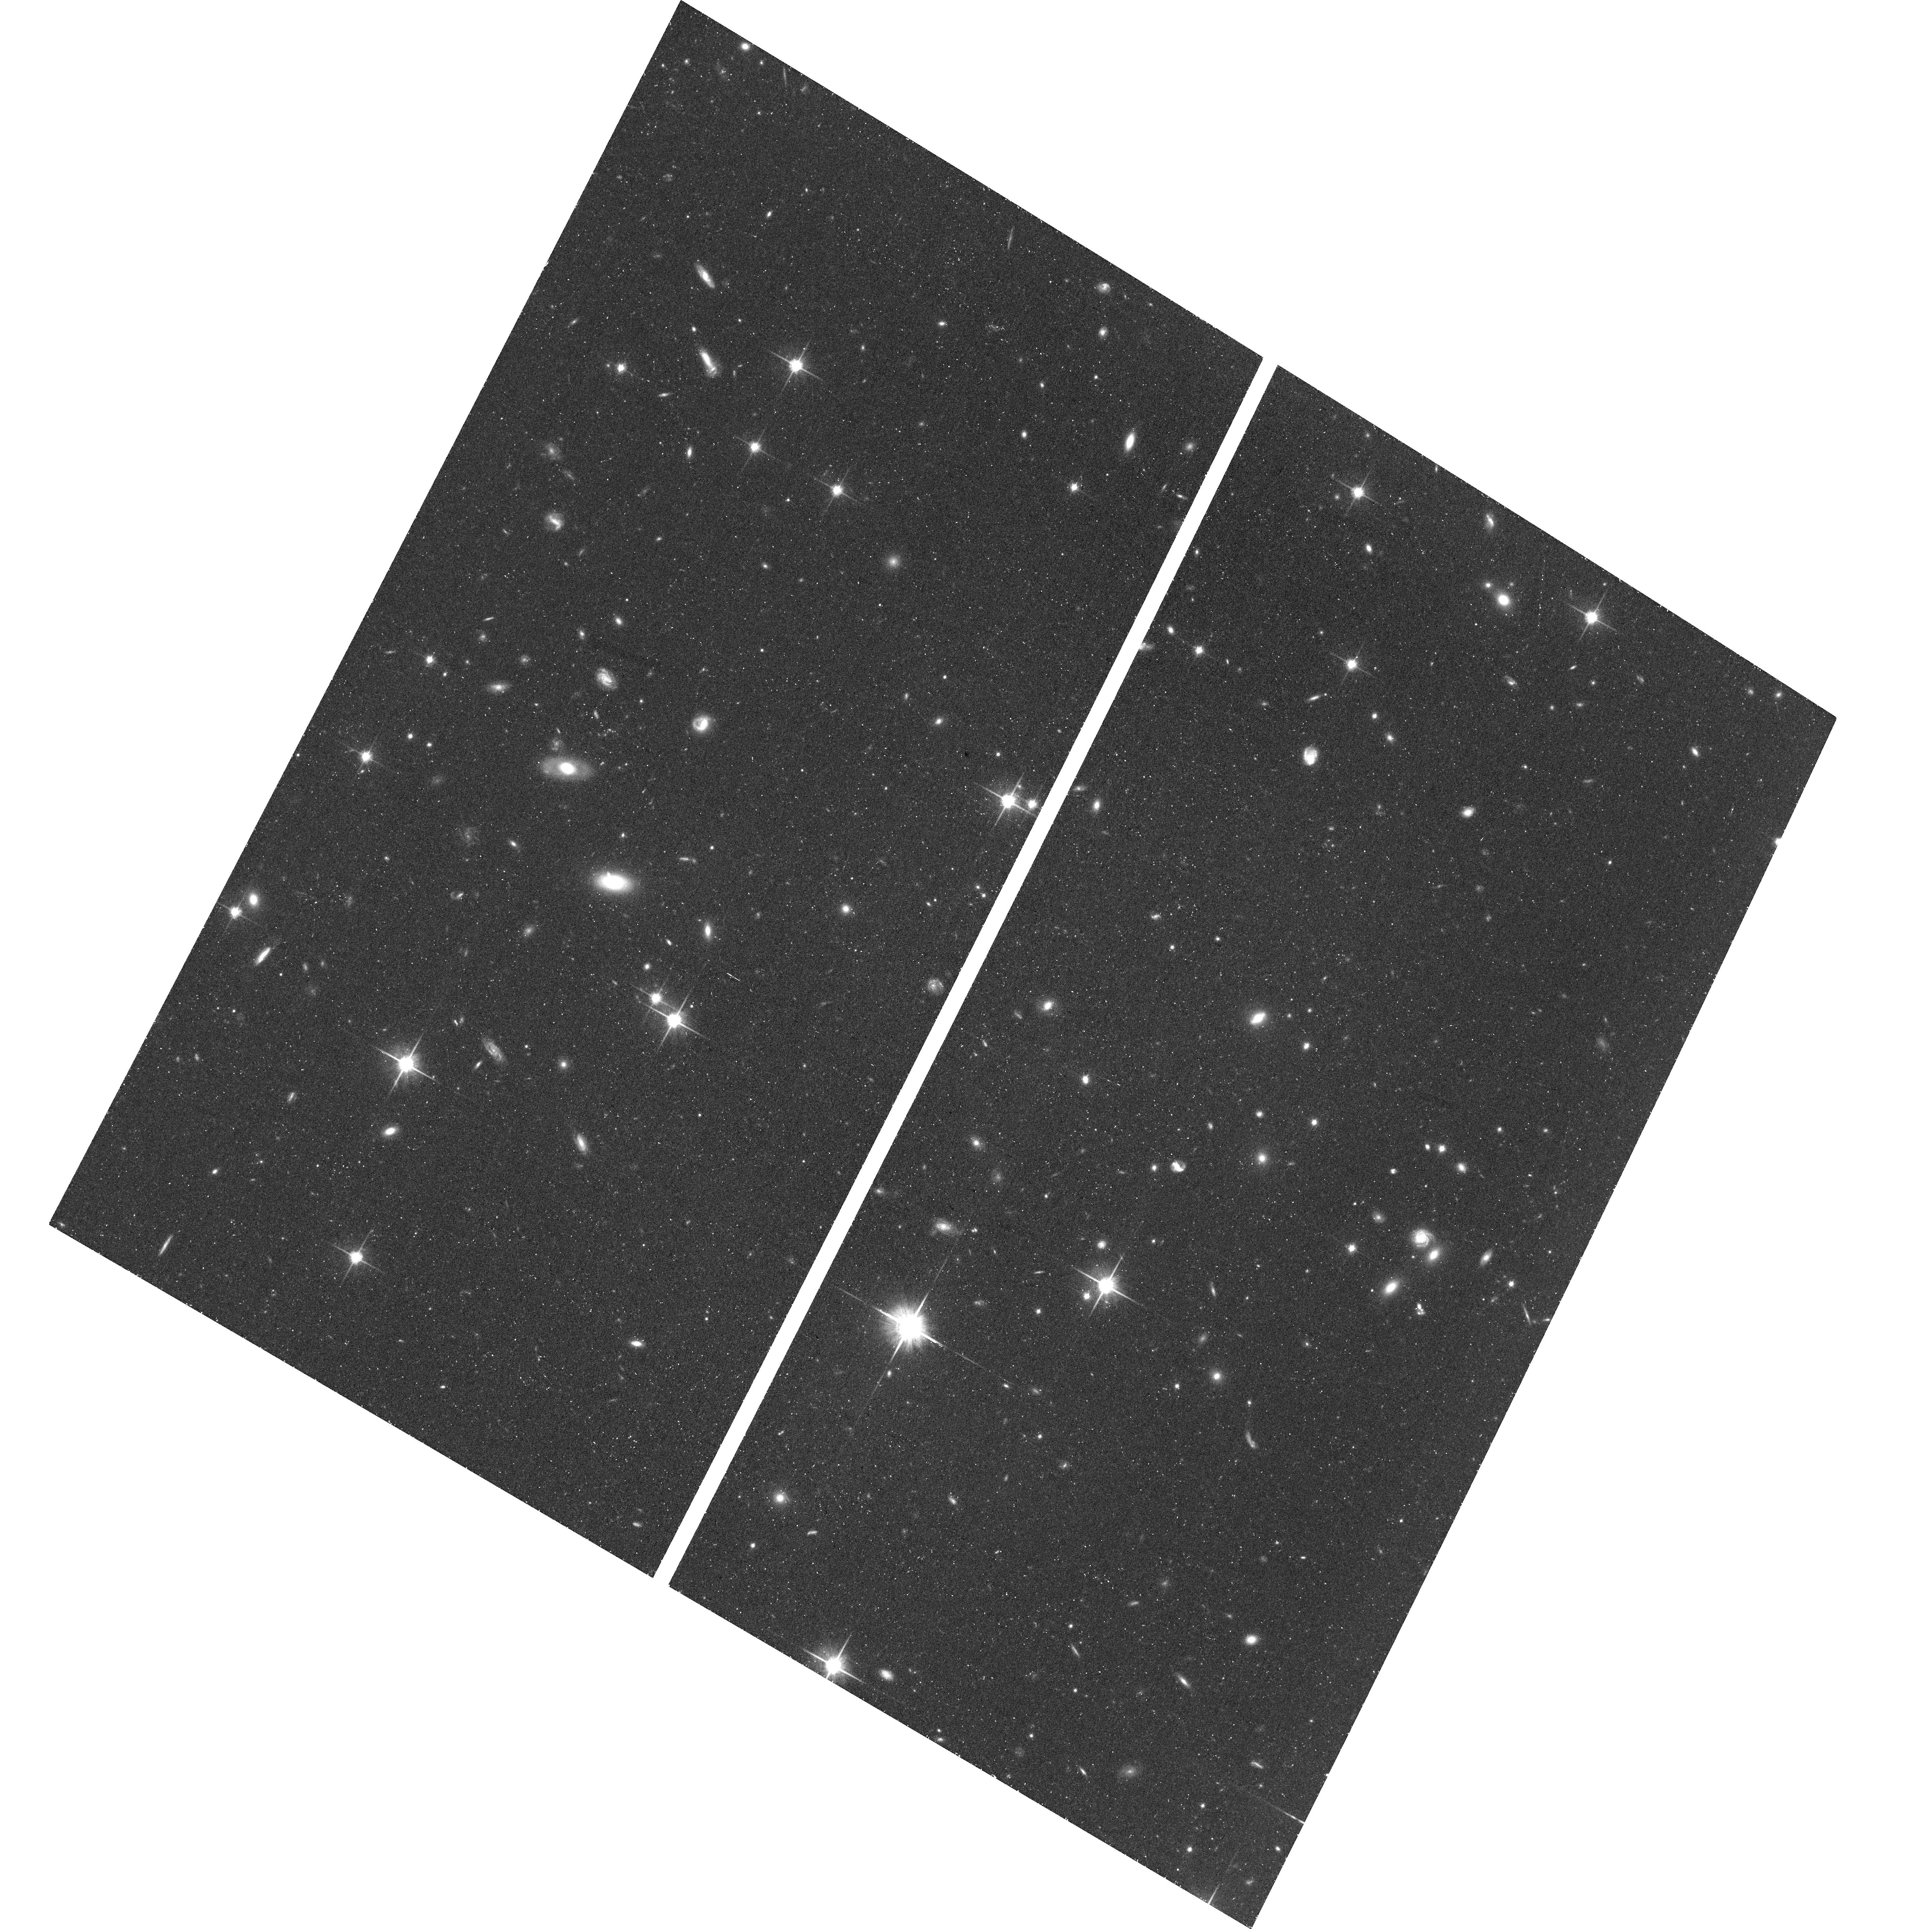
Target: SPT2147-50
Instrument: ACS/WFC
Filter: F814W
Exposure: 43 min
Observation ID: hst_17108_14_acs_wfc_f814w_jev714

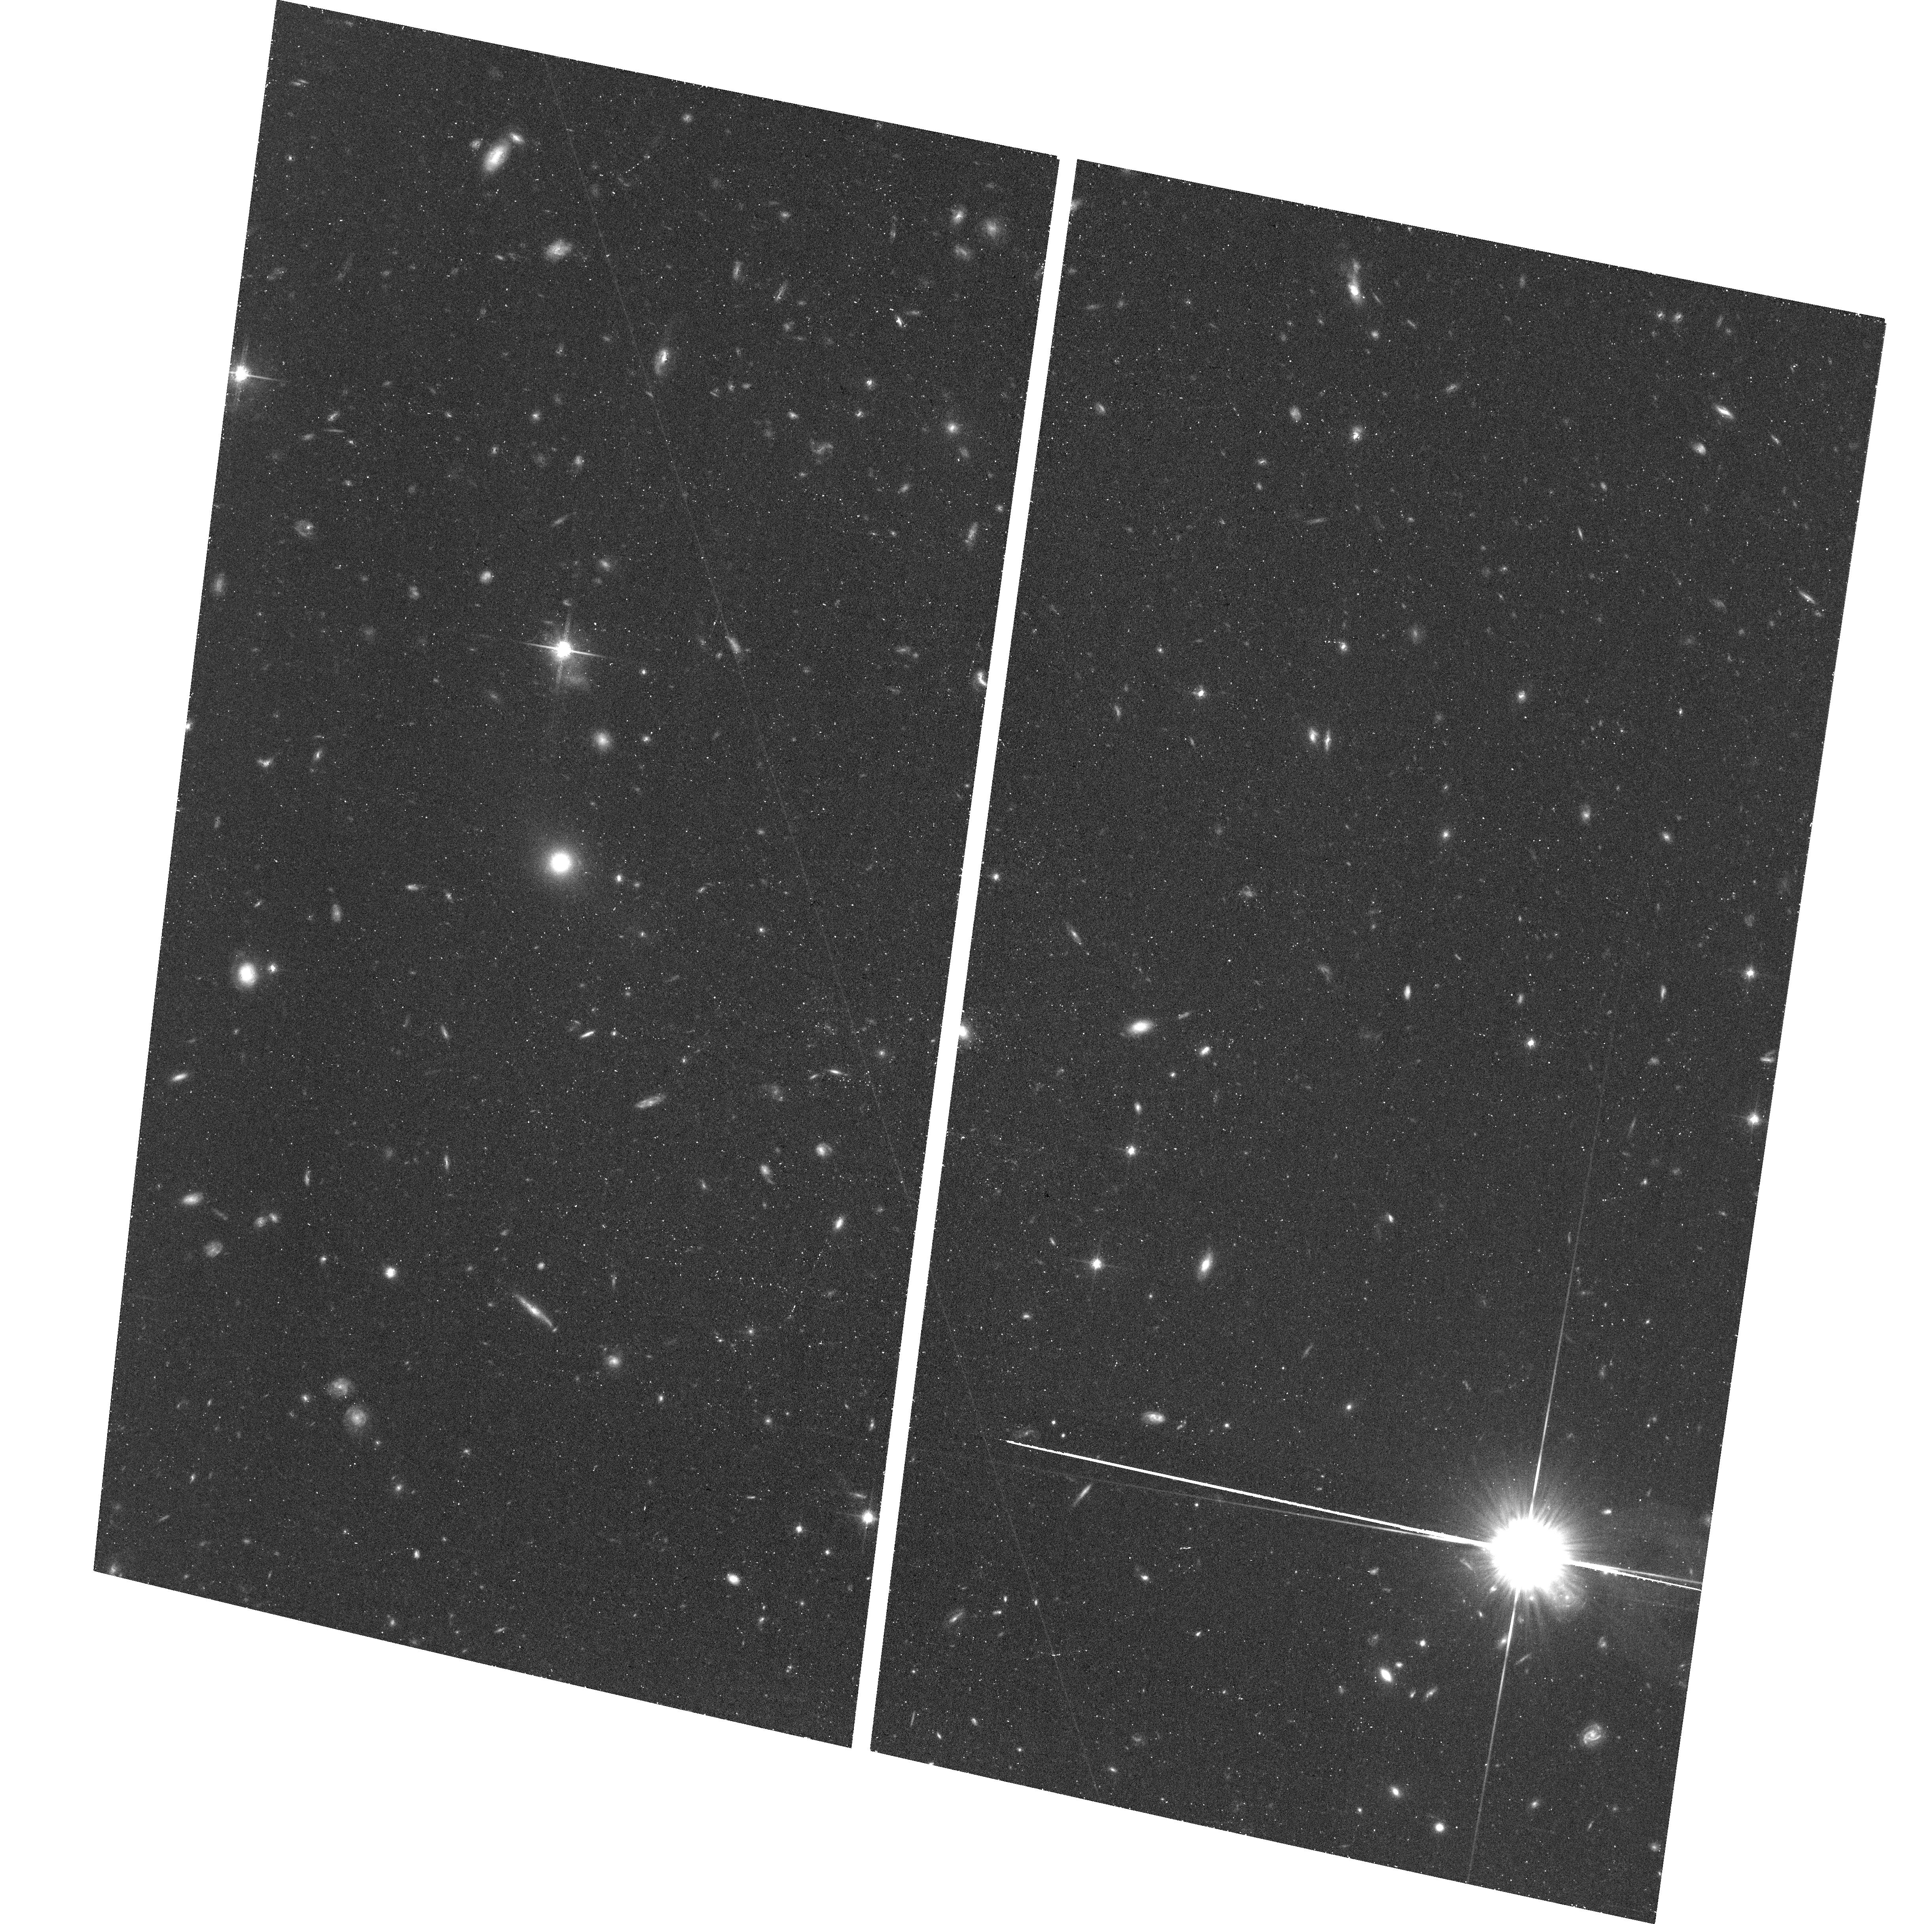
Target: SPT0418-47
Instrument: ACS/WFC
Filter: F814W
Exposure: 40 min
Observation ID: hst_17108_09_acs_wfc_f814w_jev709

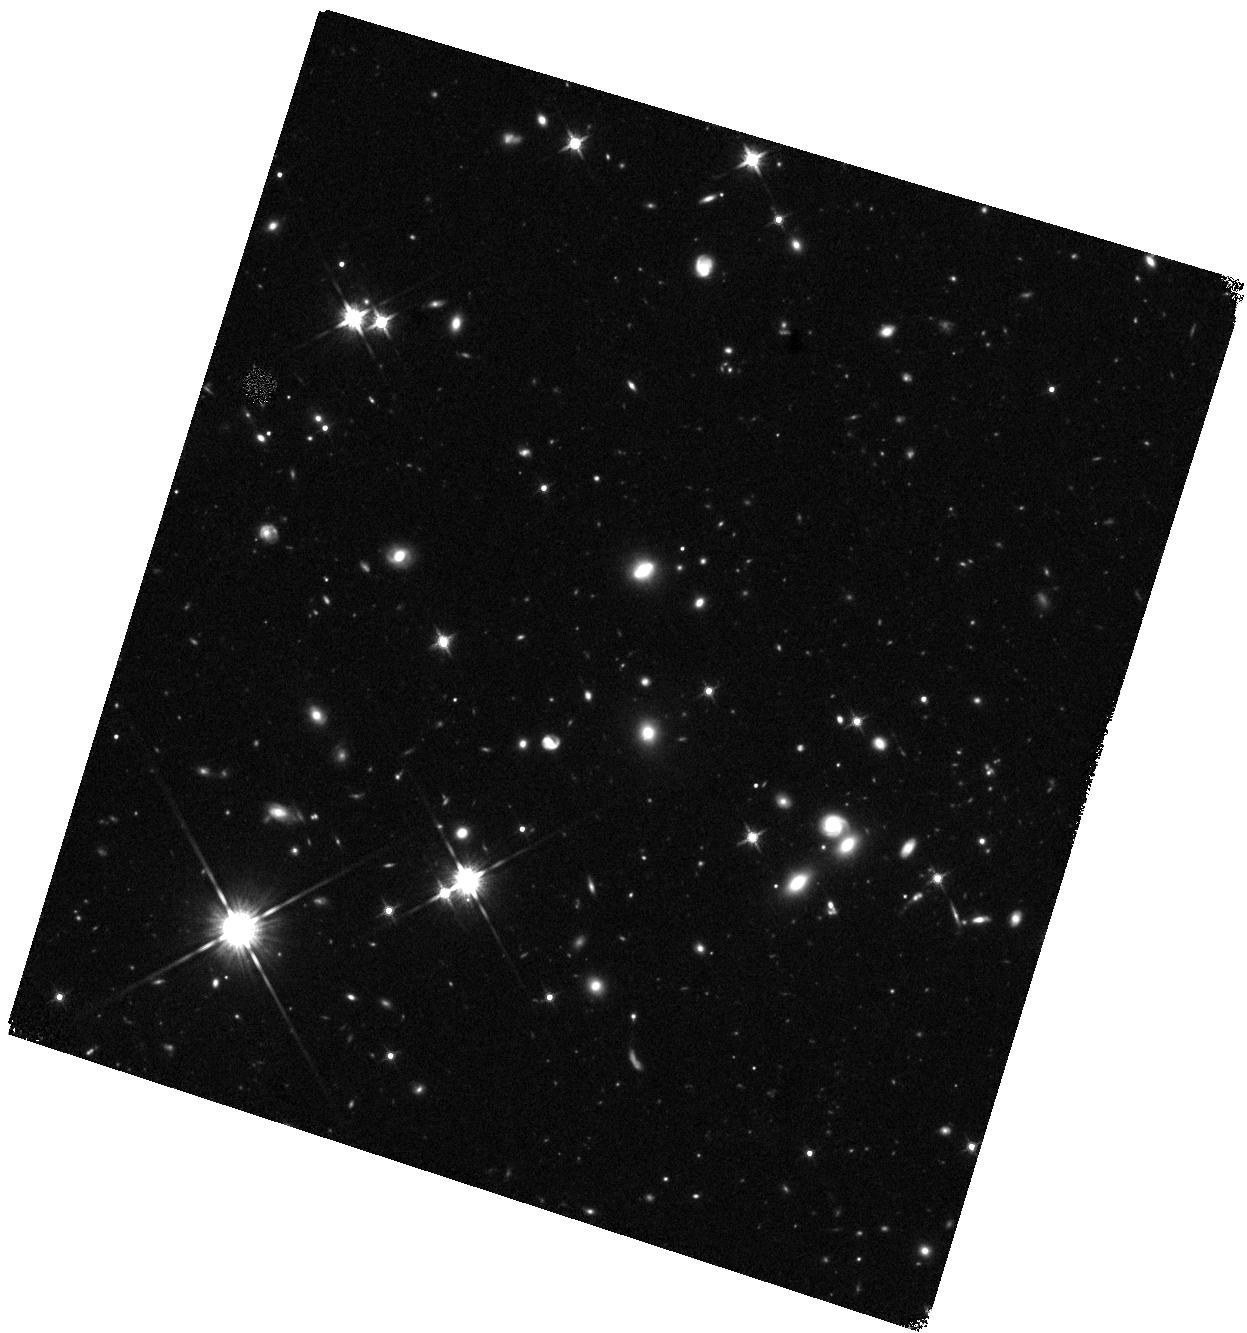
Target: SPT2147-50
Instrument: WFC3/IR
Filter: F140W
Exposure: 44 min
Observation ID: hst_17108_05_wfc3_ir_f140w_iev705

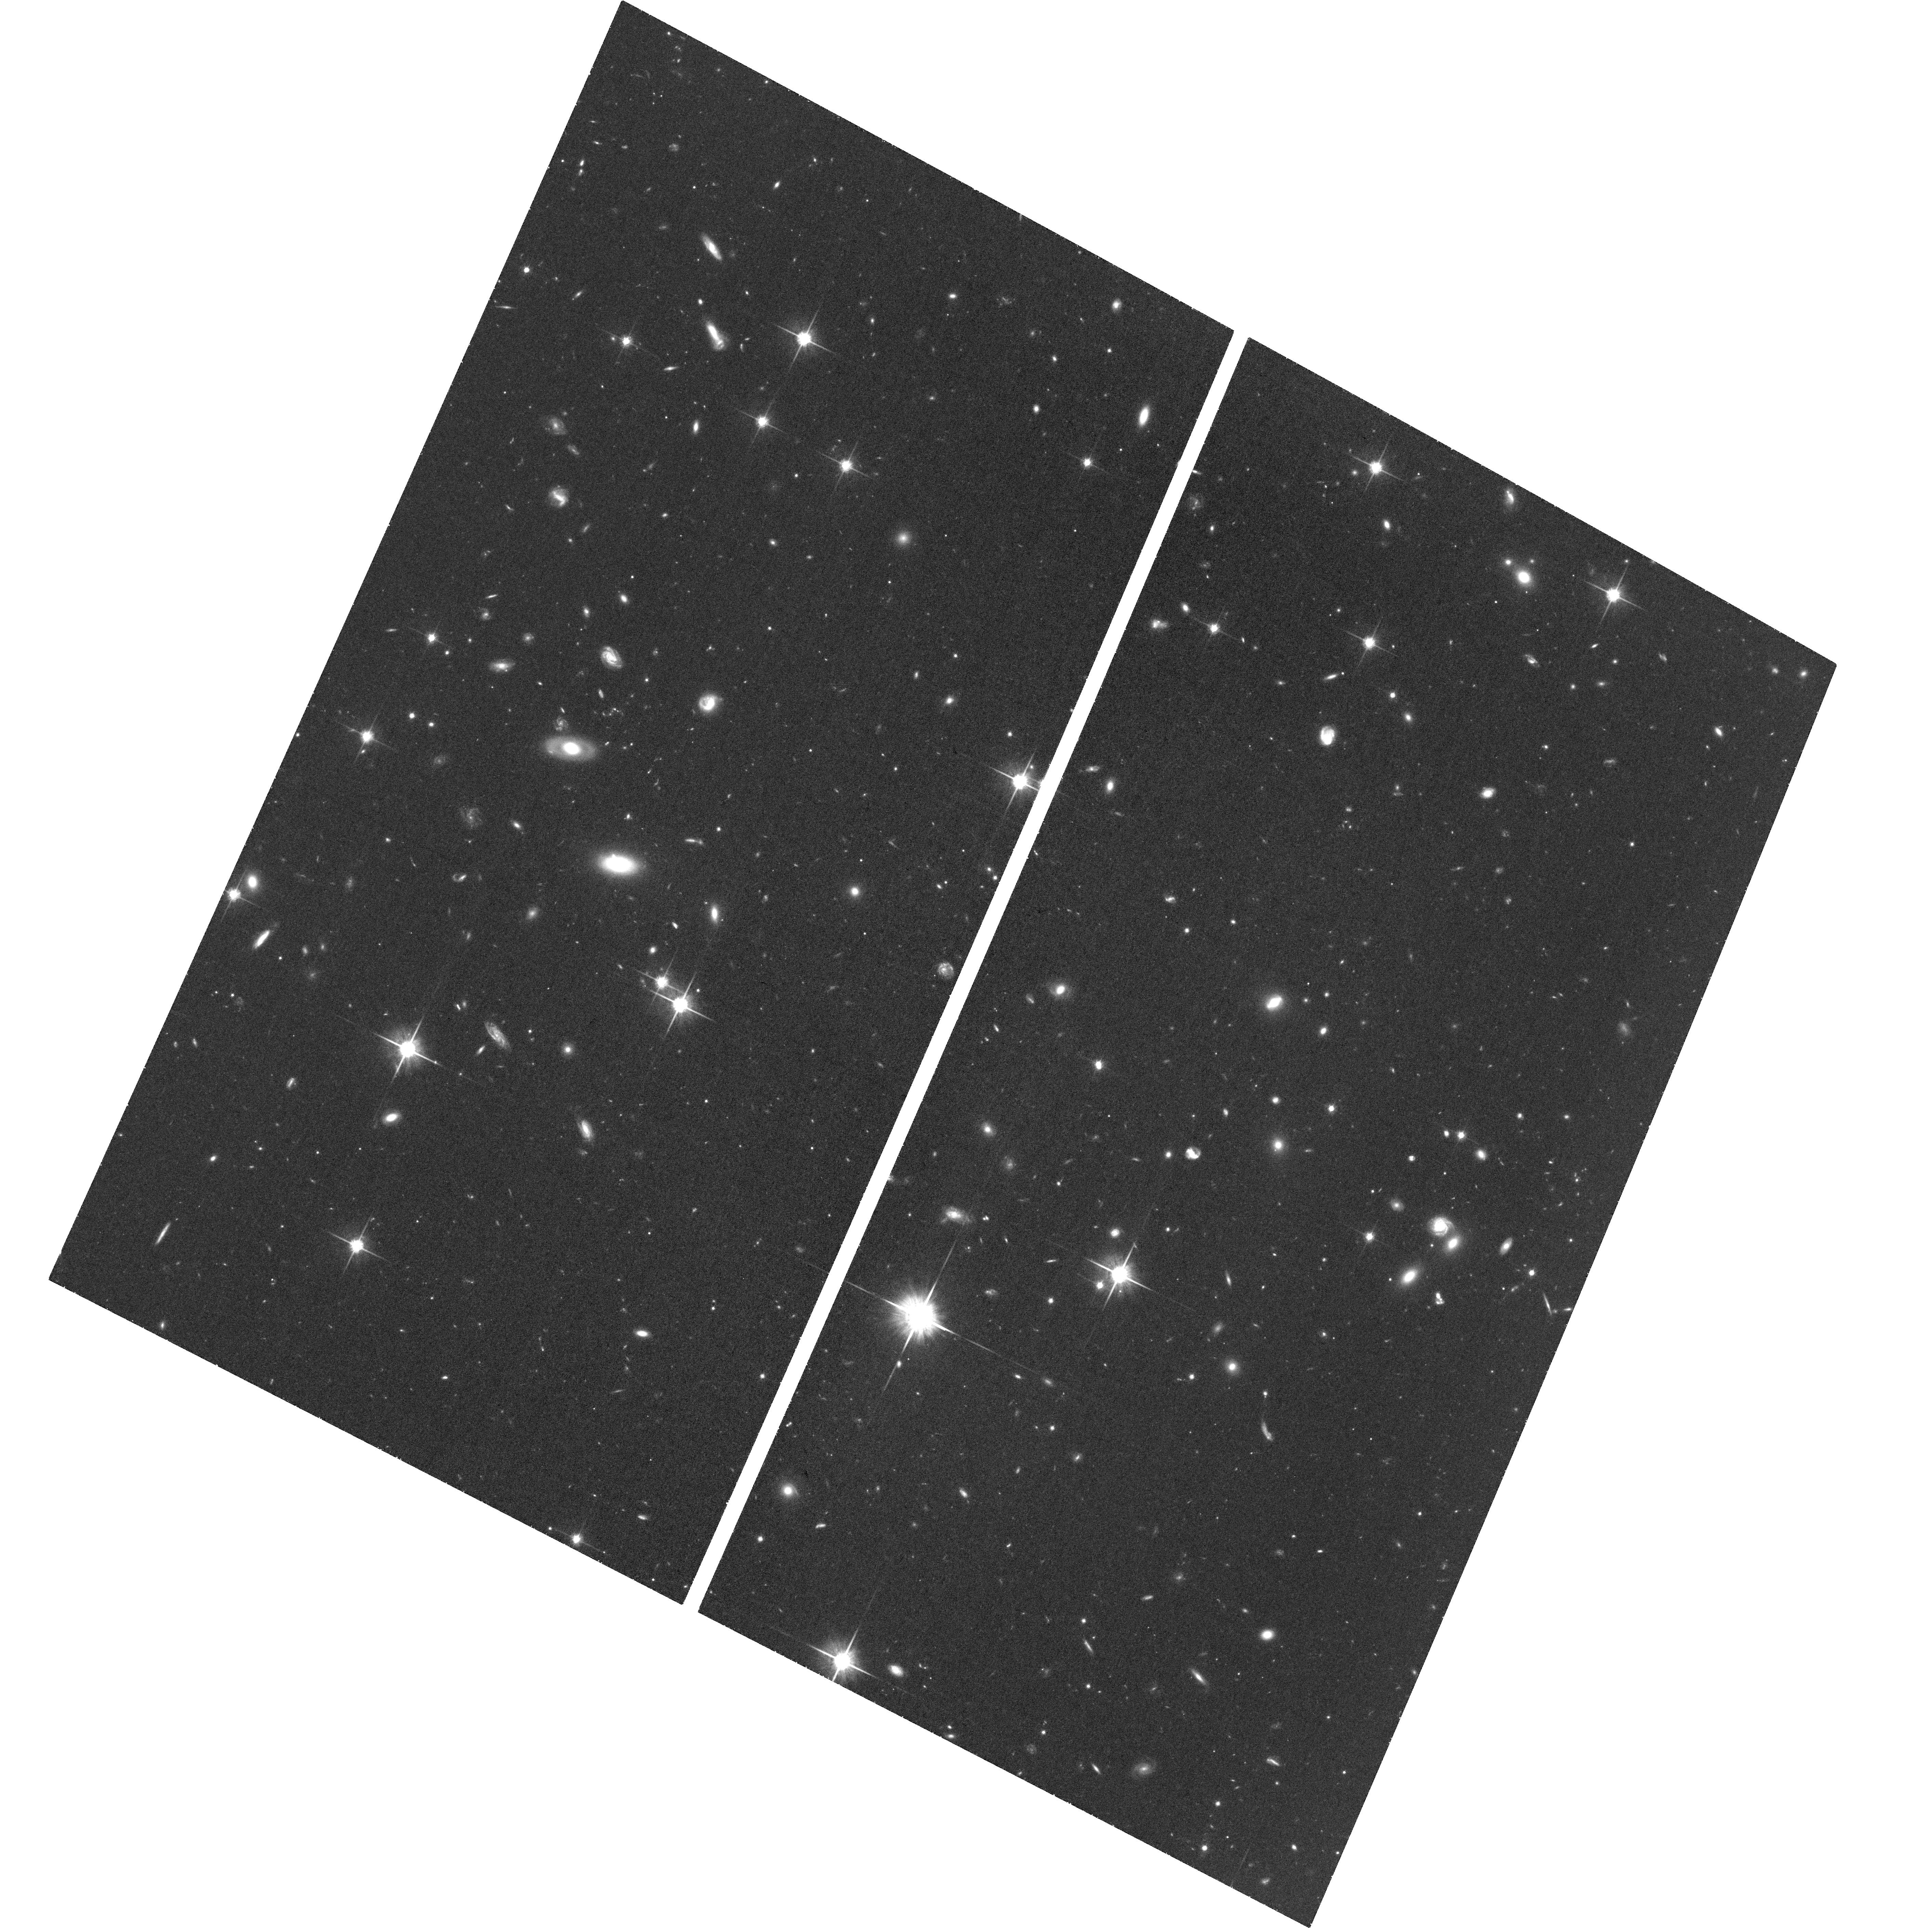
Target: SPT2147-50
Instrument: ACS/WFC
Filter: F814W
Exposure: 1.4 h
Observation ID: hst_17108_12_acs_wfc_f814w_jev712

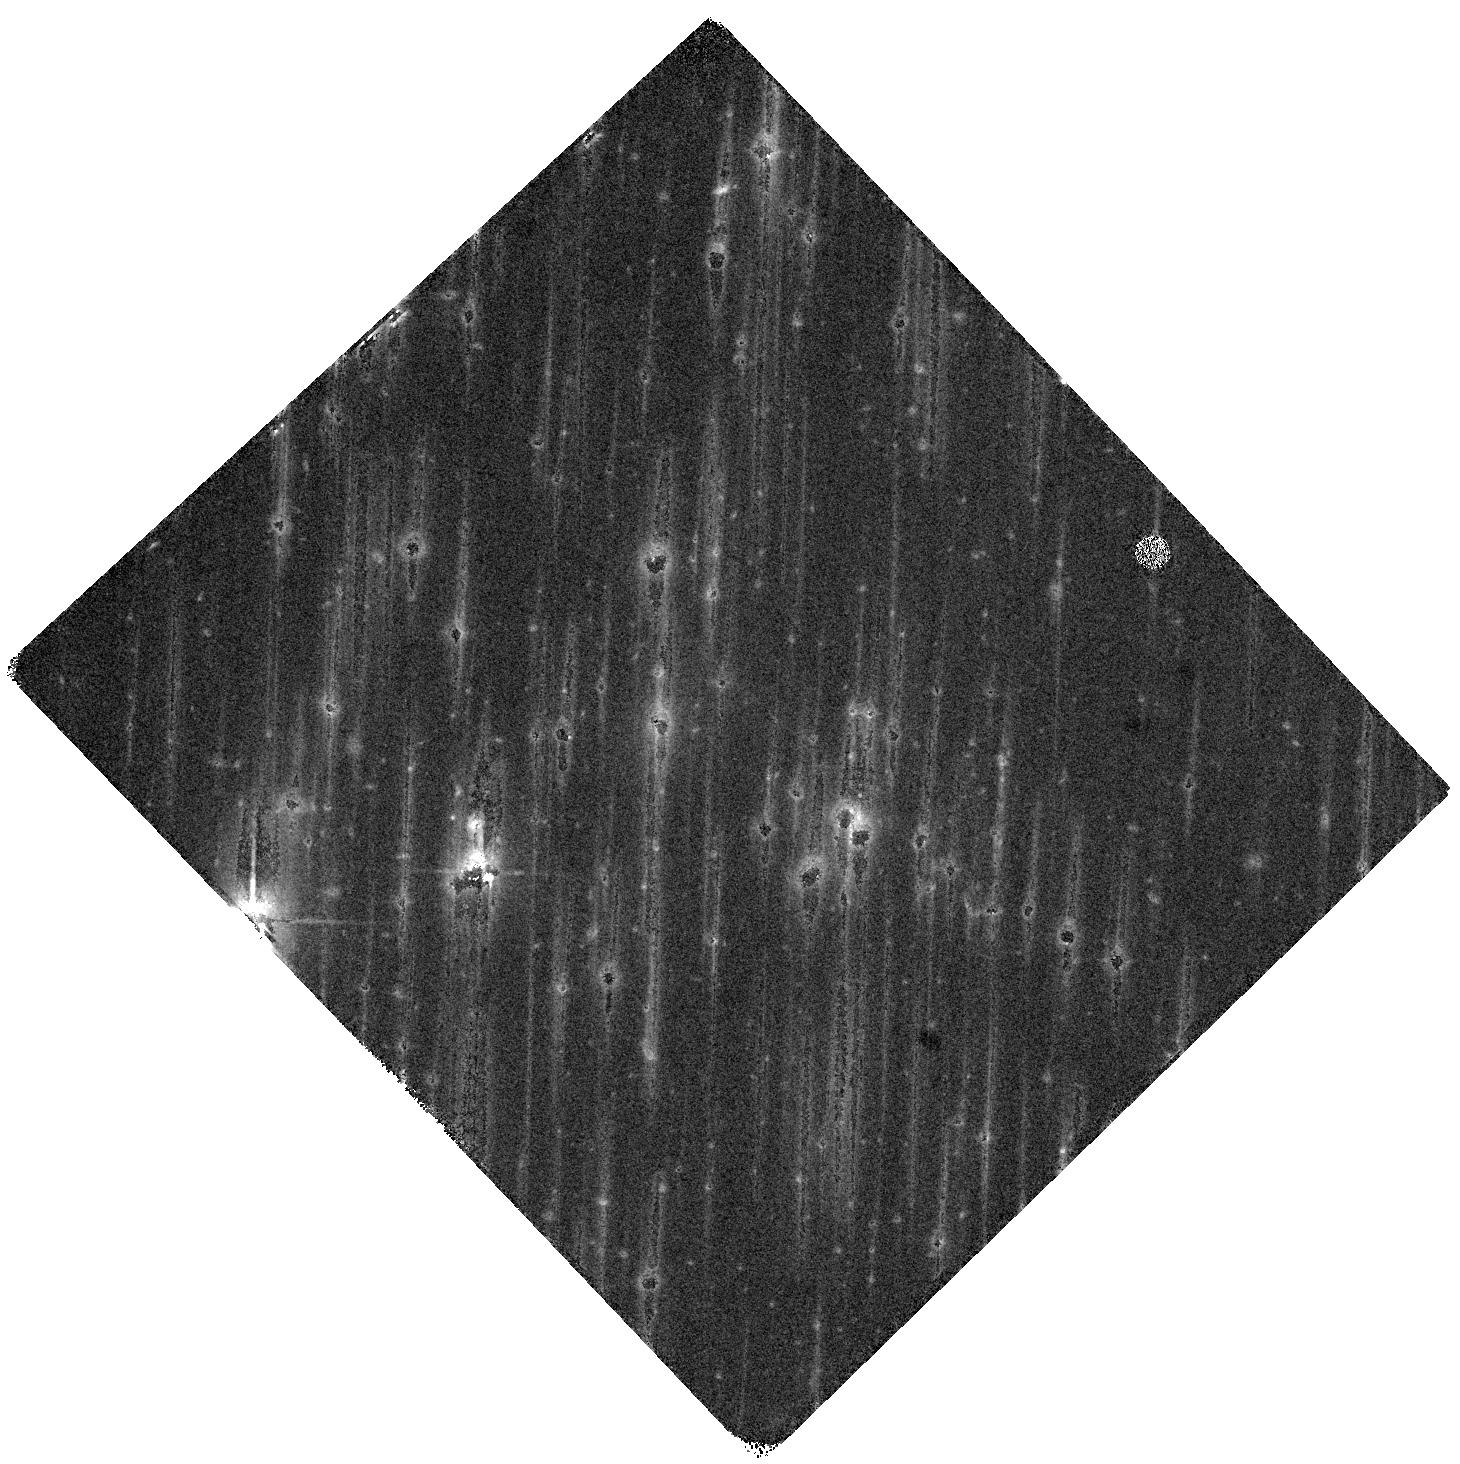
Target: SPT2147-50
Instrument: WFC3/IR
Filter: F140W
Exposure: 44 min
Observation ID: hst_17108_06_wfc3_ir_f140w_iev706

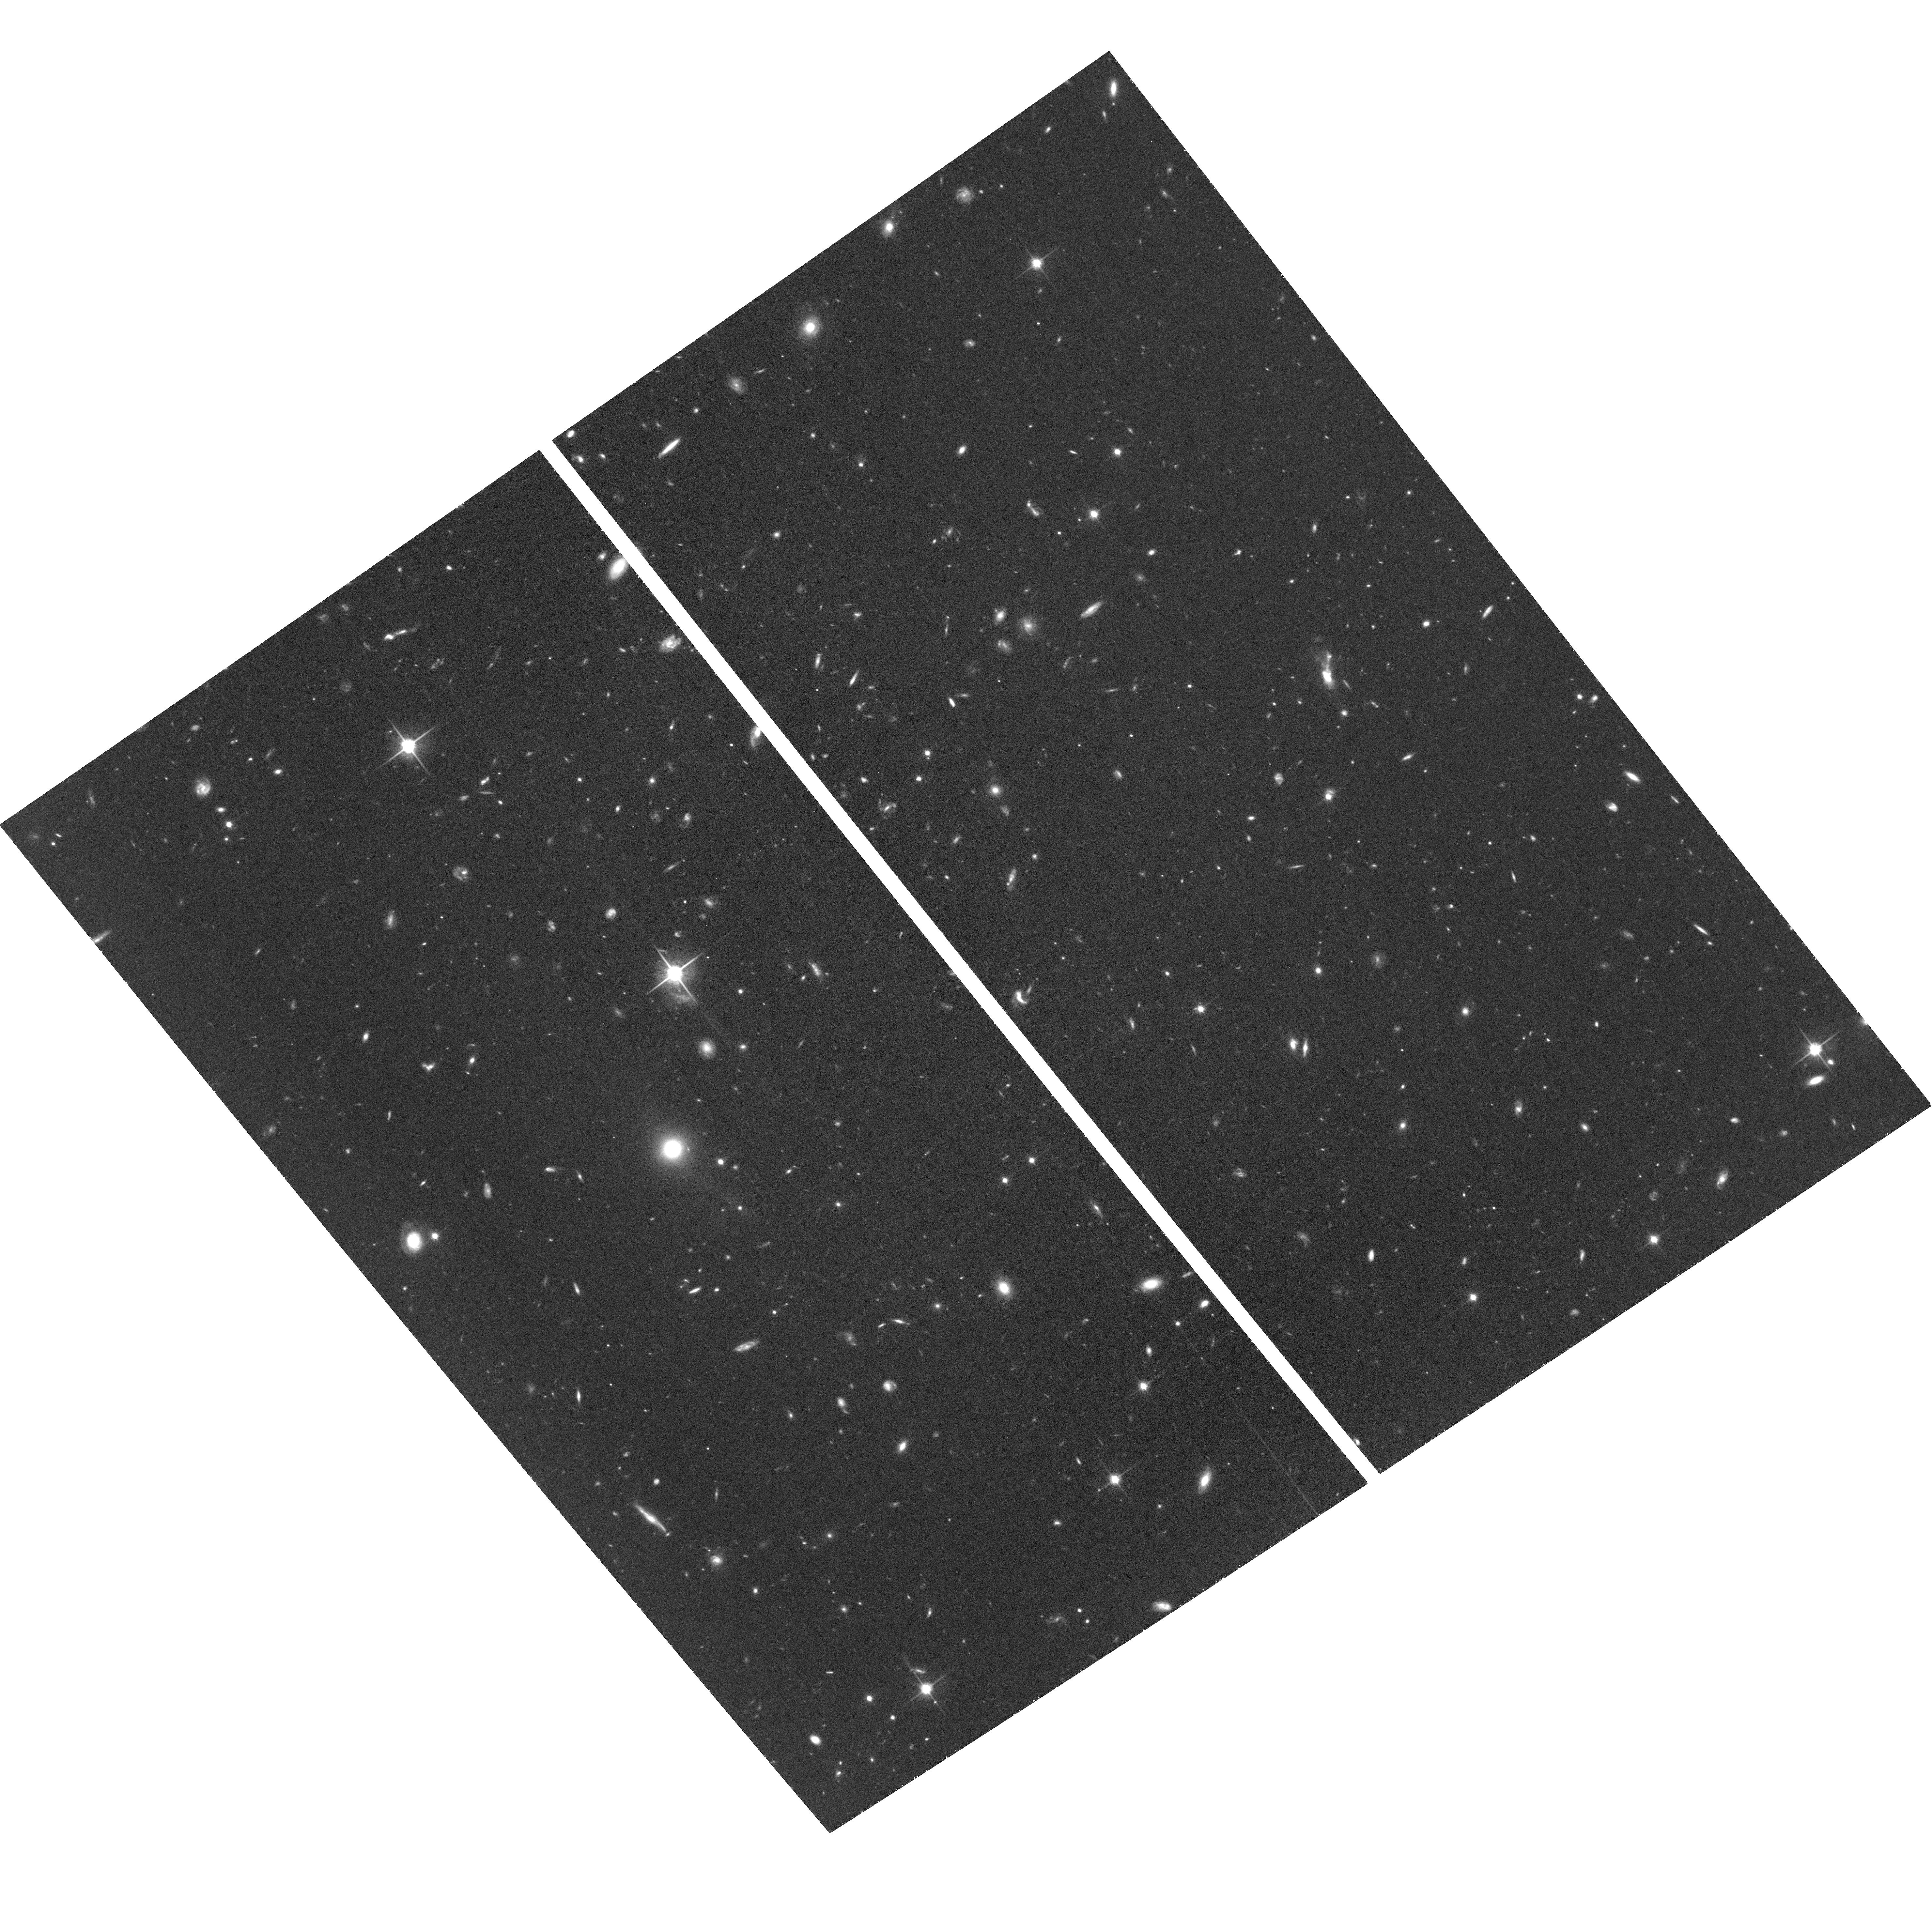
Target: SPT0418-47
Instrument: ACS/WFC
Filter: F814W
Exposure: 1.4 h
Observation ID: hst_17108_07_acs_wfc_f814w_jev707

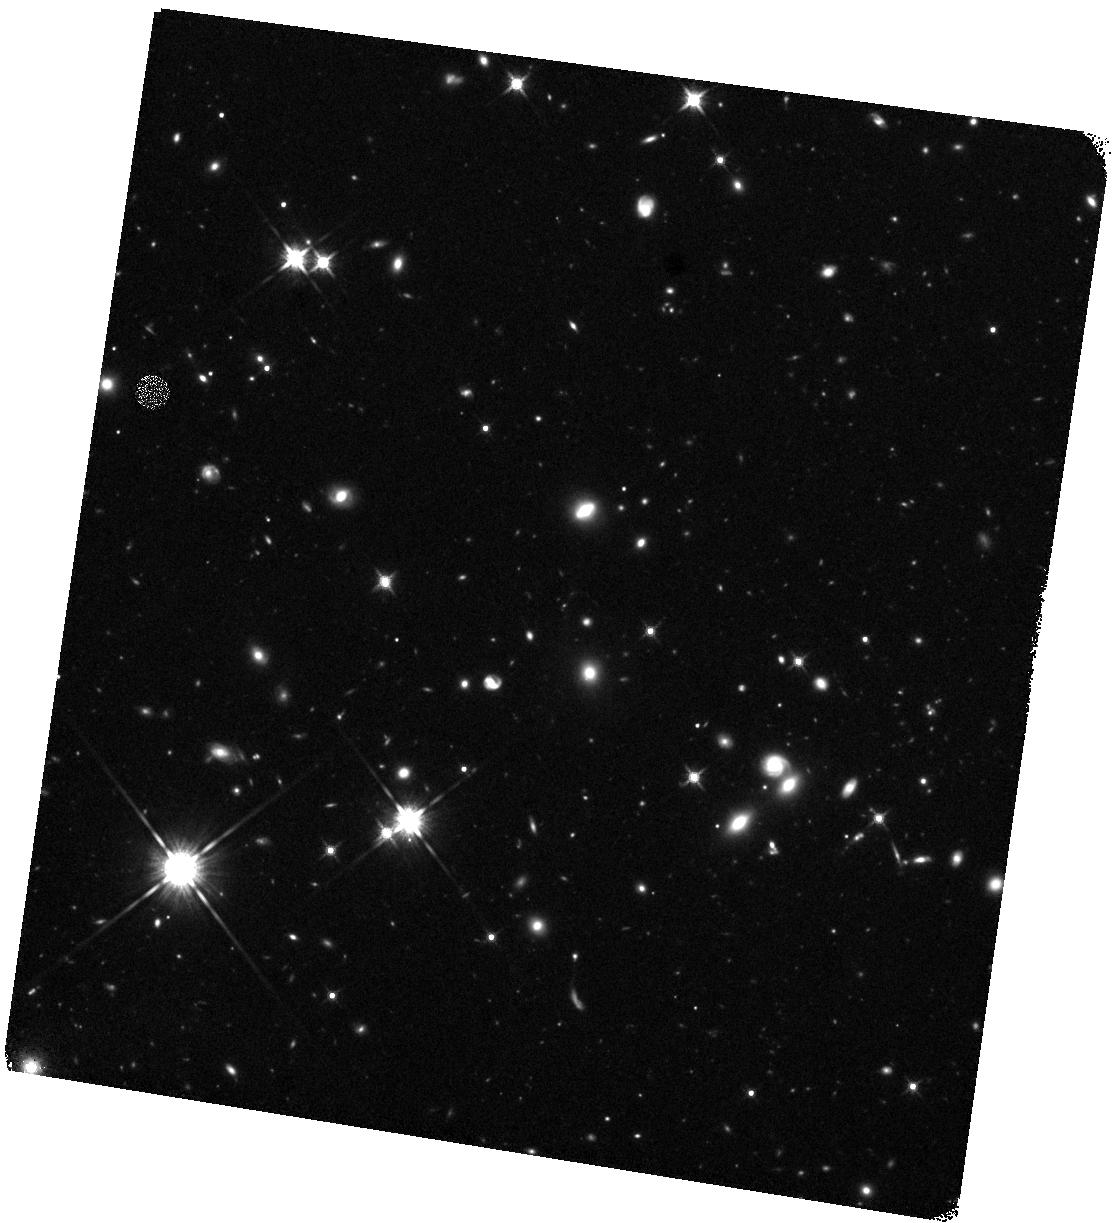
Target: SPT2147-50
Instrument: WFC3/IR
Filter: F140W
Exposure: 44 min
Observation ID: hst_17108_56_wfc3_ir_f140w_iev756

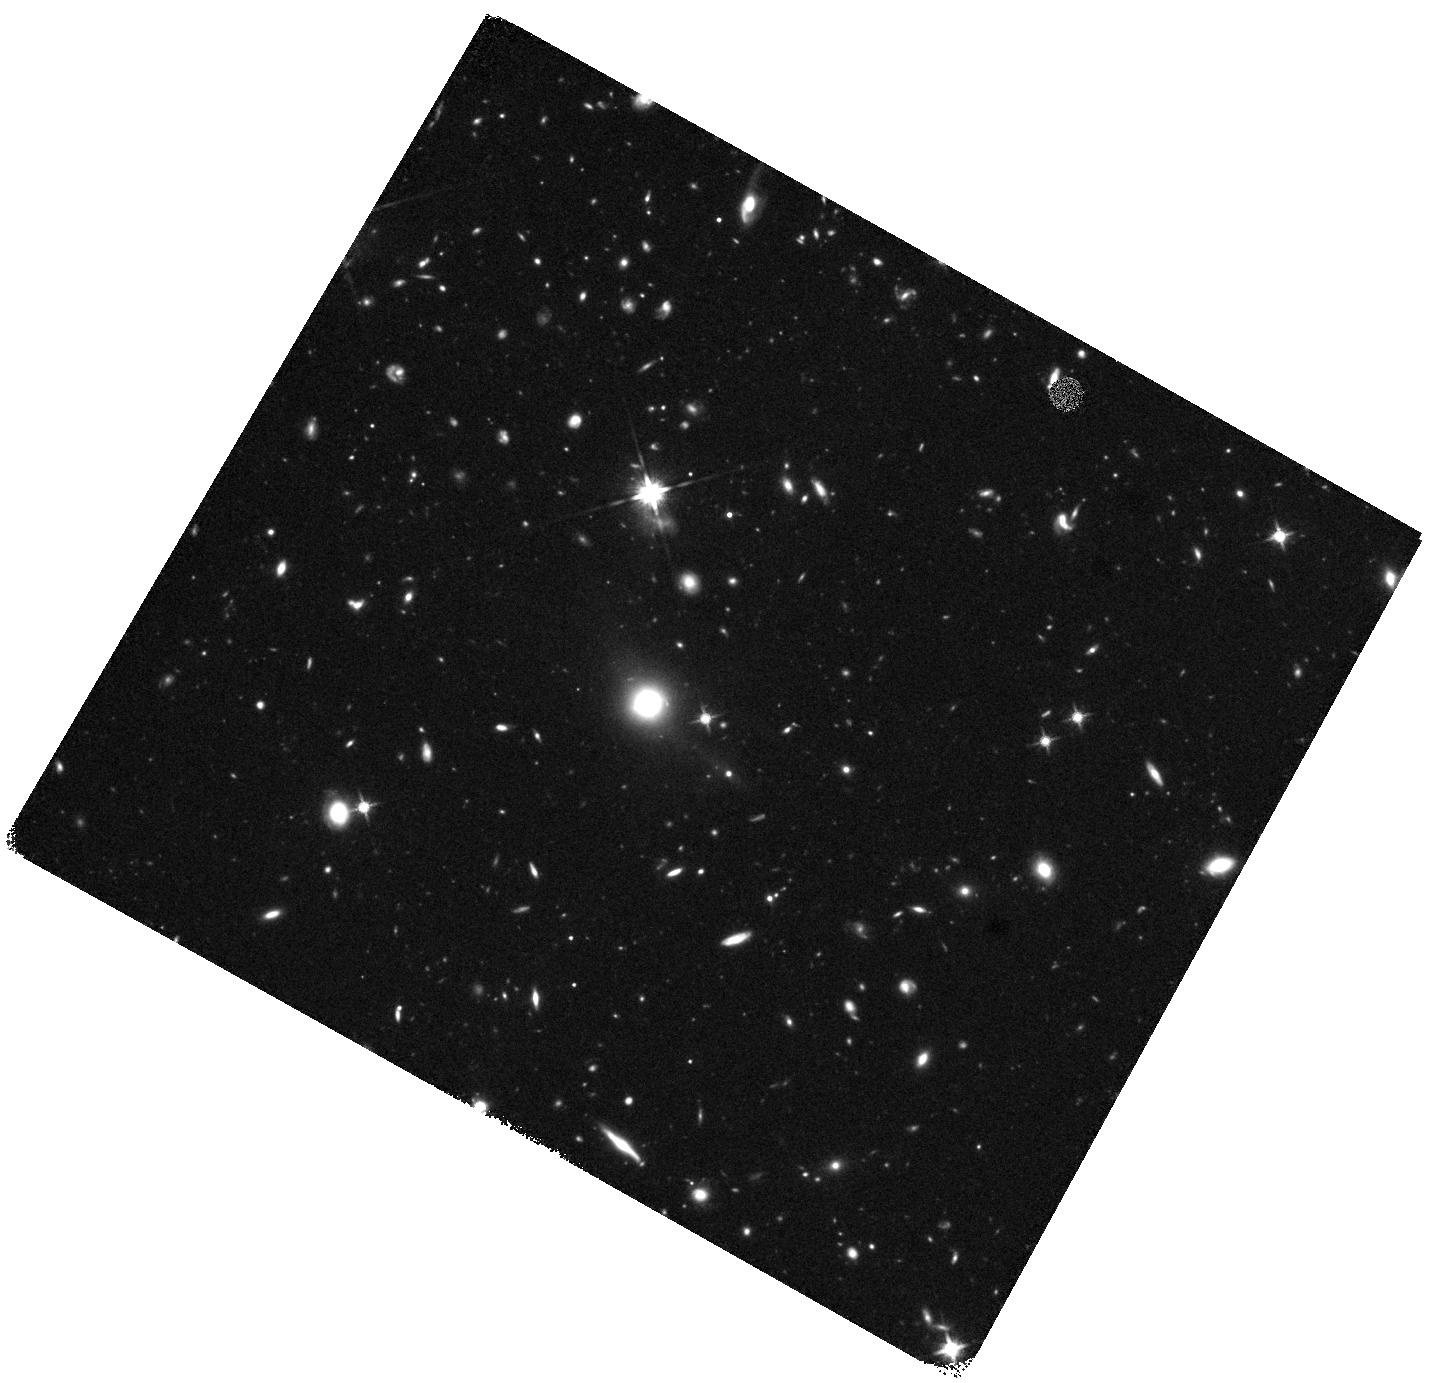
Target: SPT0418-47
Instrument: WFC3/IR
Filter: F140W
Exposure: 44 min
Observation ID: hst_17108_51_wfc3_ir_f140w_iev751

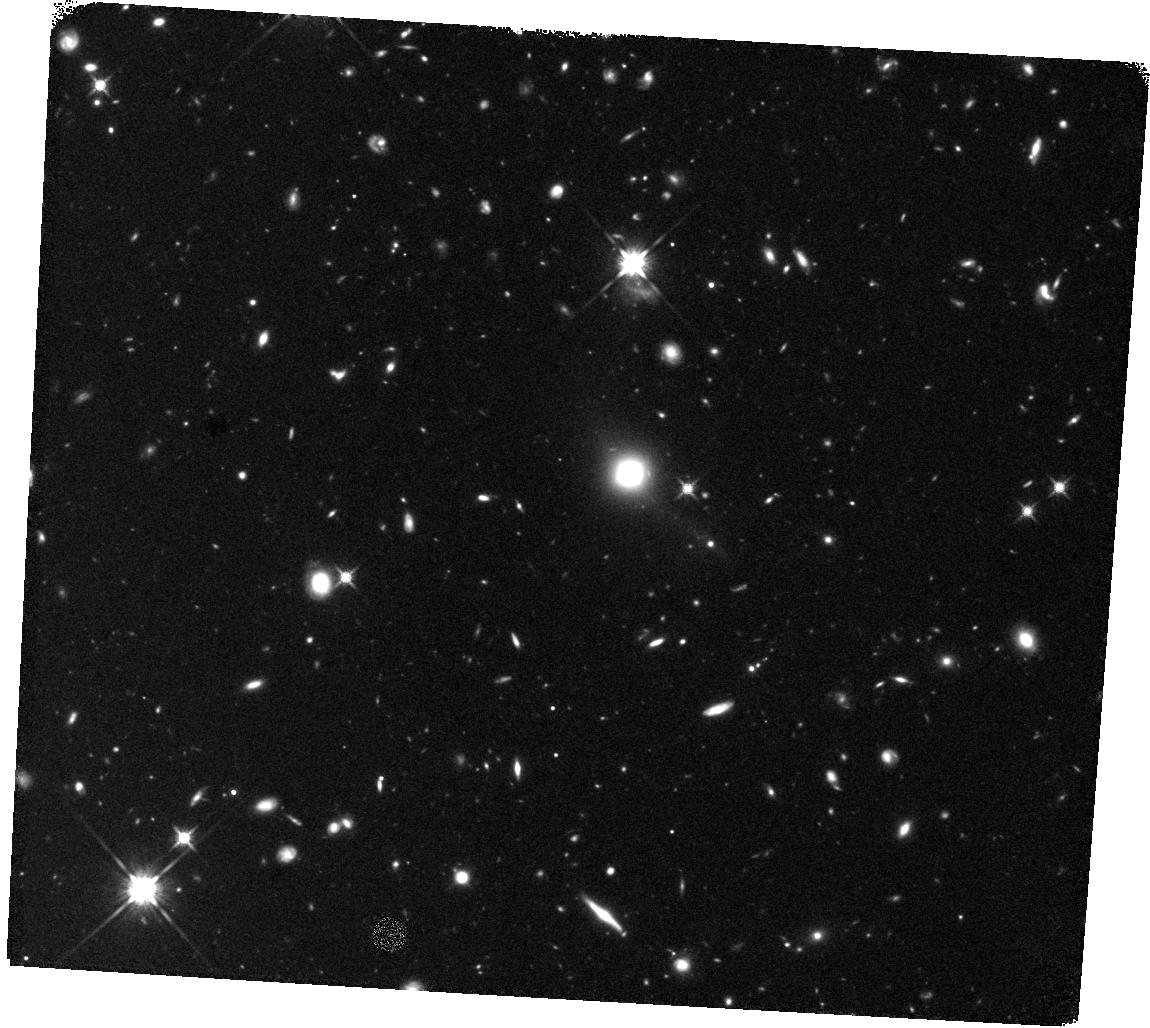
Target: SPT0418-47
Instrument: WFC3/IR
Filter: F140W
Exposure: 44 min
Observation ID: hst_17108_02_wfc3_ir_f140w_iev702

Dissecting Early Universe Dust with Matched-Resolution Observations from HST, JWST, and ALMA (PI: Spilker, Justin)

We propose deep ACS and WFC3 imaging of two IR-luminous lensed galaxies at z~4 with 0.04-0.08" imaging of the dust emission from ALMA and approved panchromatic JWST imaging and IFU spectroscopy through the TEMPLATES Early Release Science program. These objects will immediately become some of the best characterized galaxies at high redshift, observed in virtually all typical SFR tracers at resolutions far beyond the unlensed diffraction limit. HST is the only facility capable of detecting and resolving the rest-UV emissions, filling a critical gap in existing data. The arrival of JWST imaging and spectroscopy later this year will enable comparisons of the distribution of star formation, stellar mass, stellar age, small and large dust grains, and other properties on highly resolved scales. Even without JWST, the HST data alone will allow for an unprecedented comparison between unobscured and obscured star formation traced by HST and ALMA on scales of 100-200pc. The HST data will allow us to place these objects in the context of the IRX-beta relation on spatial scales an order of magnitude finer than existing case studies, revealing whether and on what spatial scales geometric effects lead these dusty galaxies to fall far from the standard relations. The imminent addition of comprehensive JWST data will allow us to test key assumptions in widely-used SED fitting codes and the effects of spatial resolution on recovered properties. These observations complement substantial investments of JWST and ALMA time, have high legacy value, and we waive the HST exclusive access period to allow the community to benefit from these unparalleled HST+JWST+ALMA datasets.